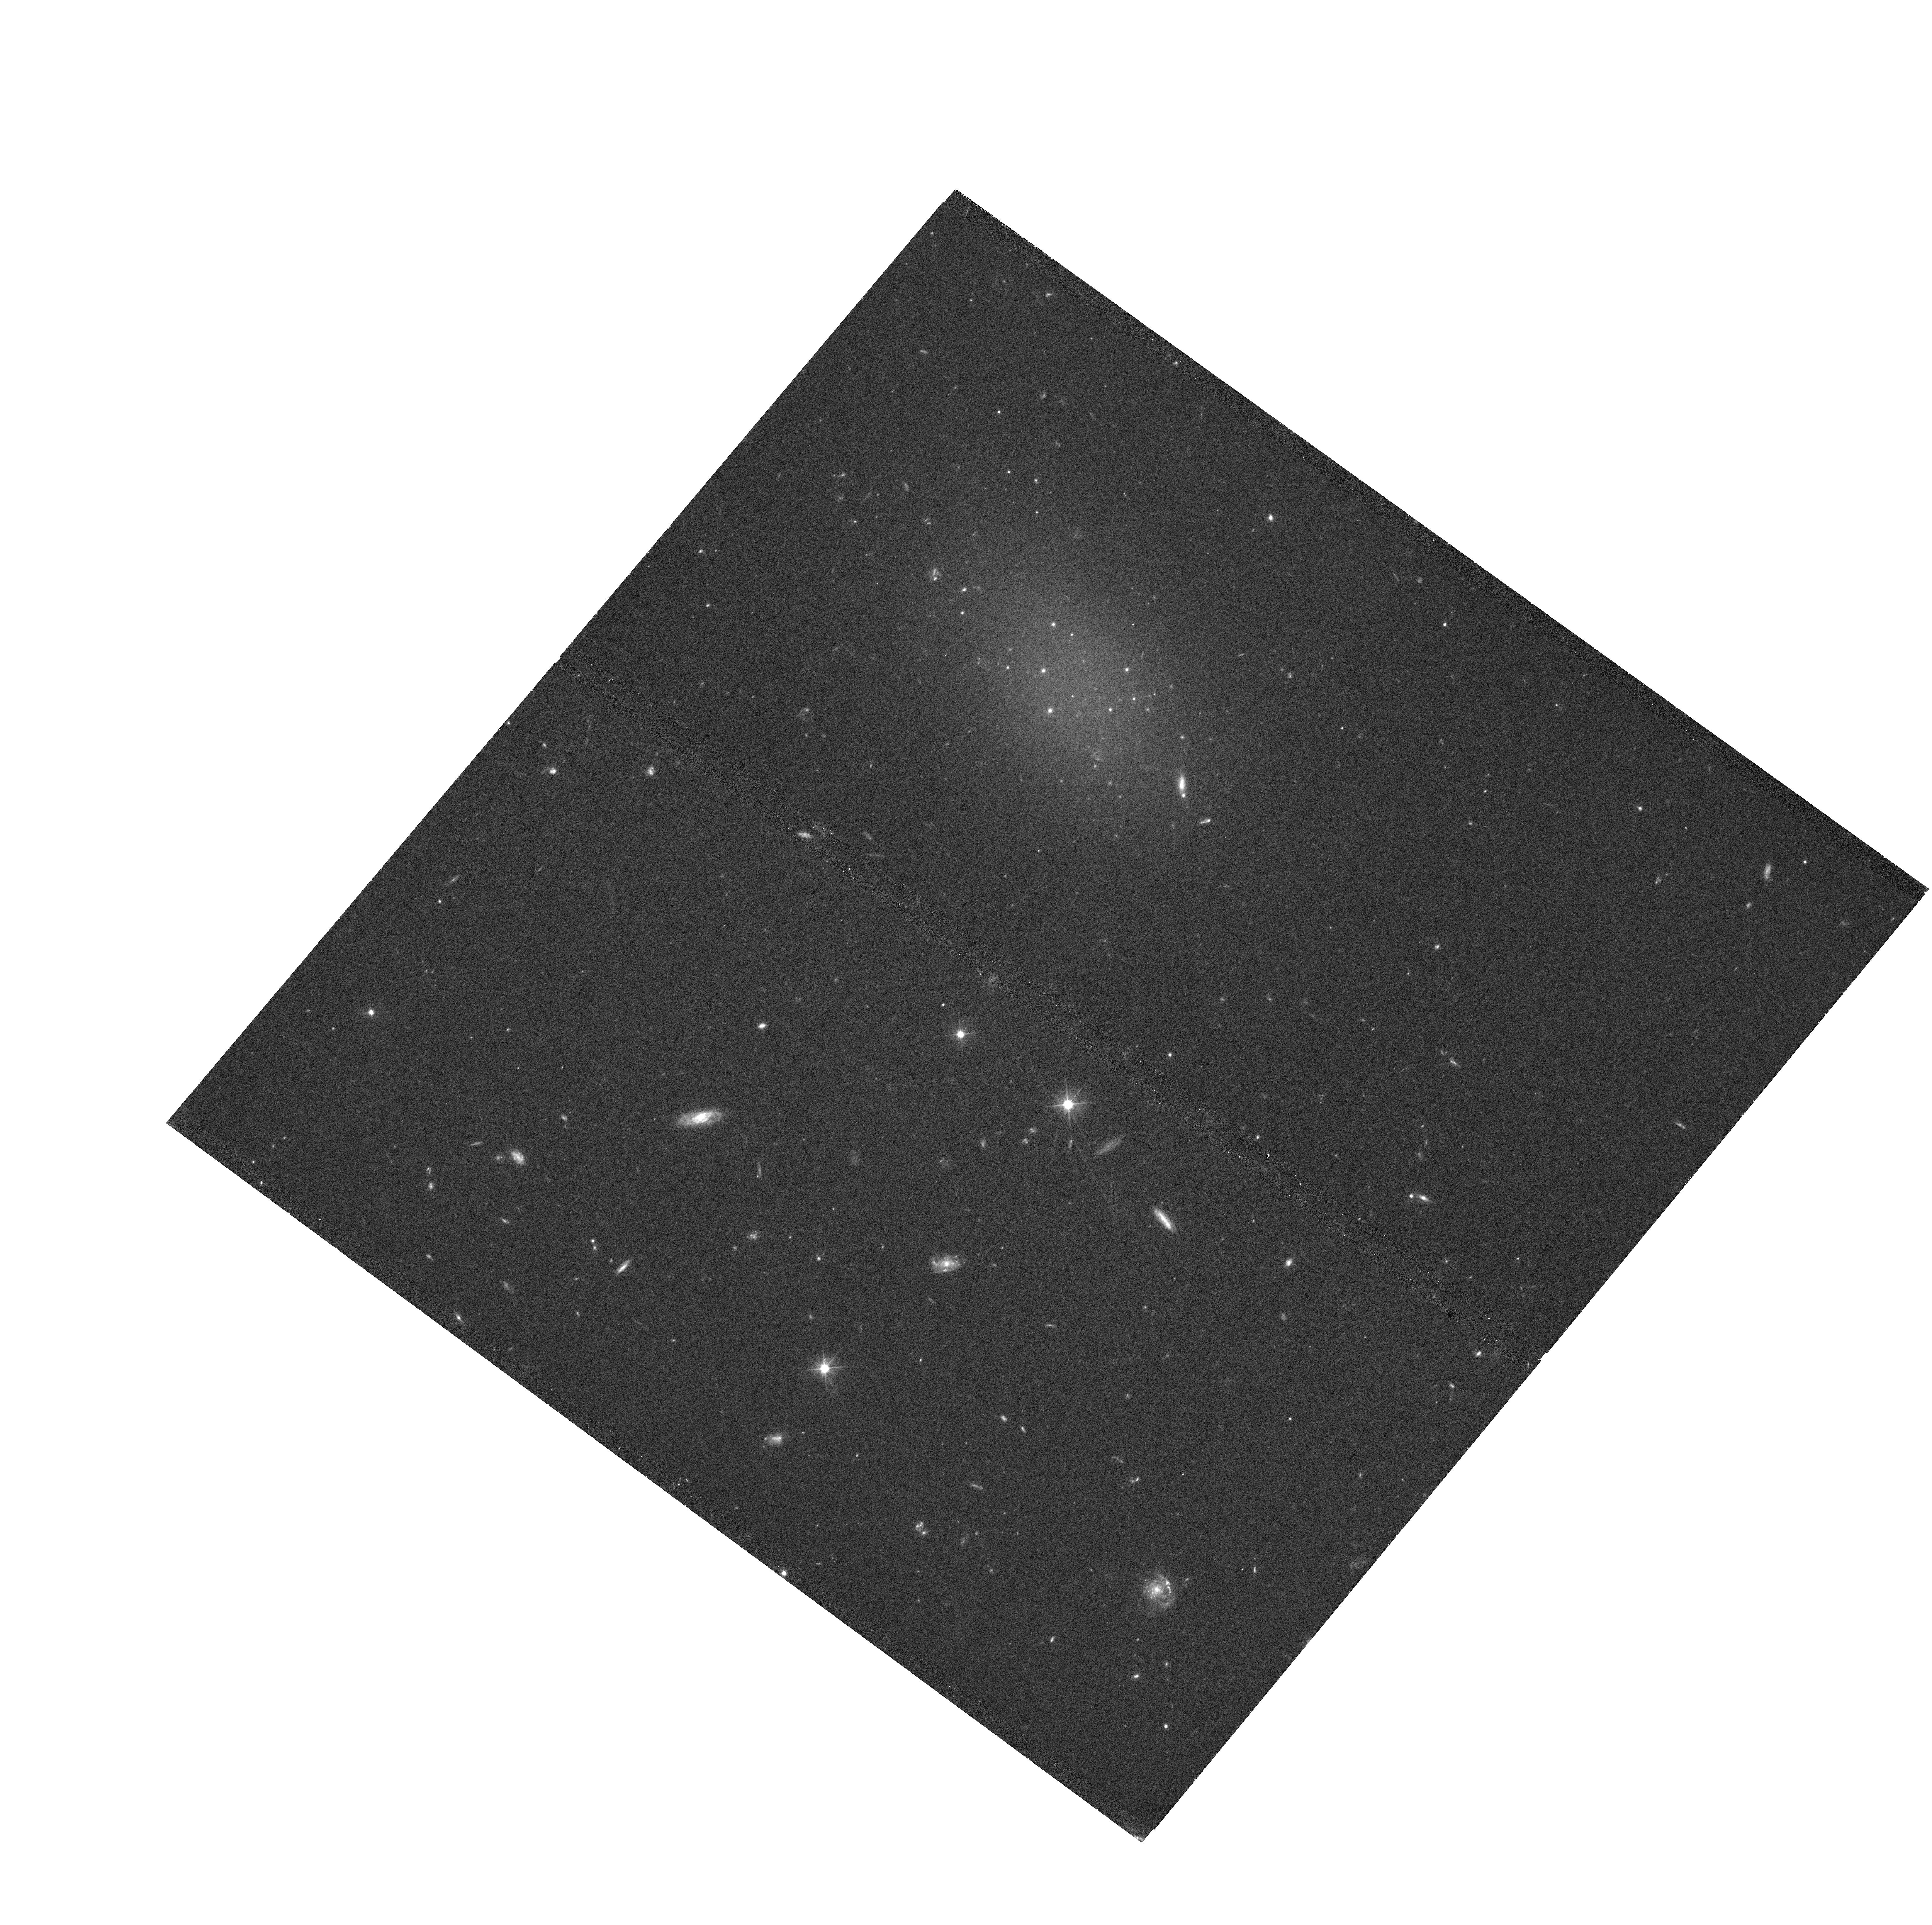
Target: FCC224
Instrument: WFC3/UVIS
Filter: F475X
Exposure: 40 min
Observation ID: hst_17149_01_wfc3_uvis_f475x_iez601

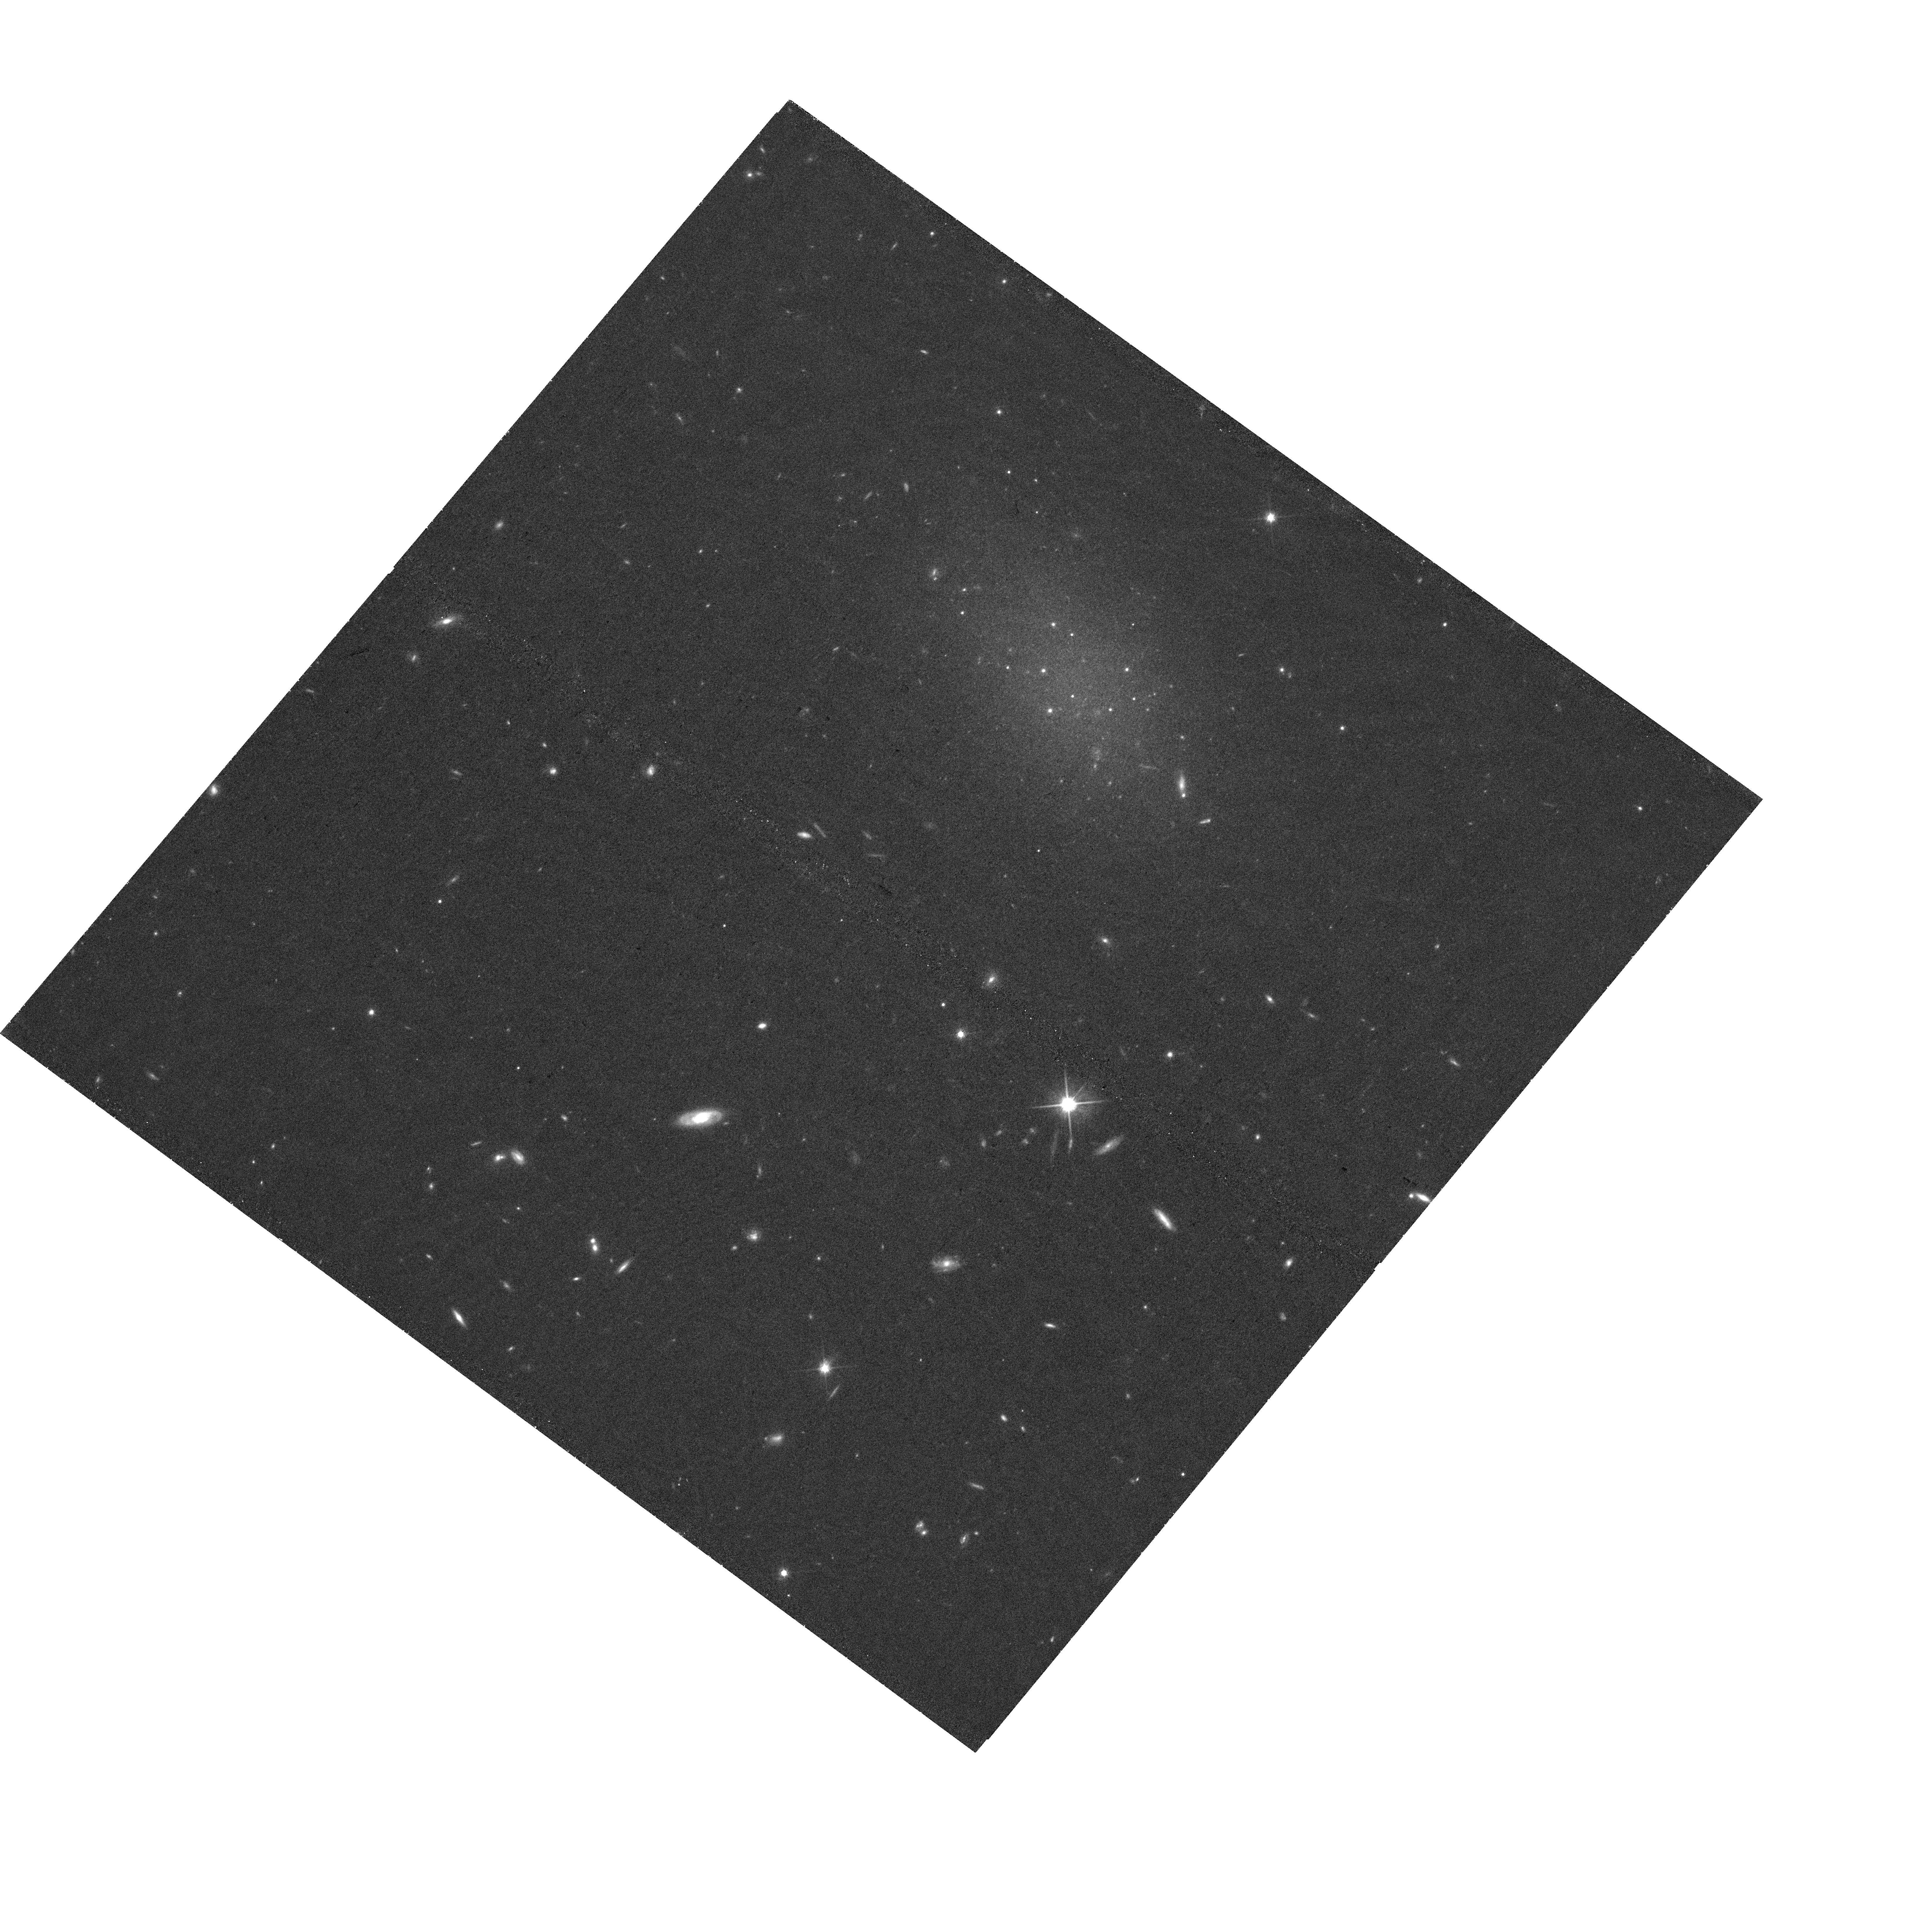
Target: FCC224
Instrument: WFC3/UVIS
Filter: F814W
Exposure: 40 min
Observation ID: hst_17149_01_wfc3_uvis_f814w_iez601

Characterizing the unusual star cluster population in a candidate dark matter free galaxy (PI: Romanowsky, Aaron)

We propose to characterize the star cluster population of the Fornax cluster low-surface brightness dwarf galaxy FCC 224. Current data suggest that the clusters are over-luminous relative to a standard globular cluster luminosity function (GCLF) -- missing the bulk of the expected clusters at faint magnitudes. This top-heavy LF has been seen previously in two old, dark matter free galaxies, NGC 1052-DF2 and -DF4, and is understood to be closely connected to the formation of these galaxies without dark matter. FCC 224 may therefore be only the third known example of this puzzling class of galaxies, and the first in a different environment from the NGC 1052 group. We will test definitively the resemblance of this galaxy's cluster population to those of DF2/DF4, where the clusters also have unusually large sizes and are further accompanied by a smaller population of "normal" clusters with a GCLF peak at the standard luminosity. Confirming these peculiarities in FCC 224 would complement deeper spectroscopic follow-up to test for the presence of dark matter, would potentially pave the way for using GCLF photometry to efficiently identify more dark-matter-free galaxy candidates, and would provide additional leverage on understanding star cluster formation in general.